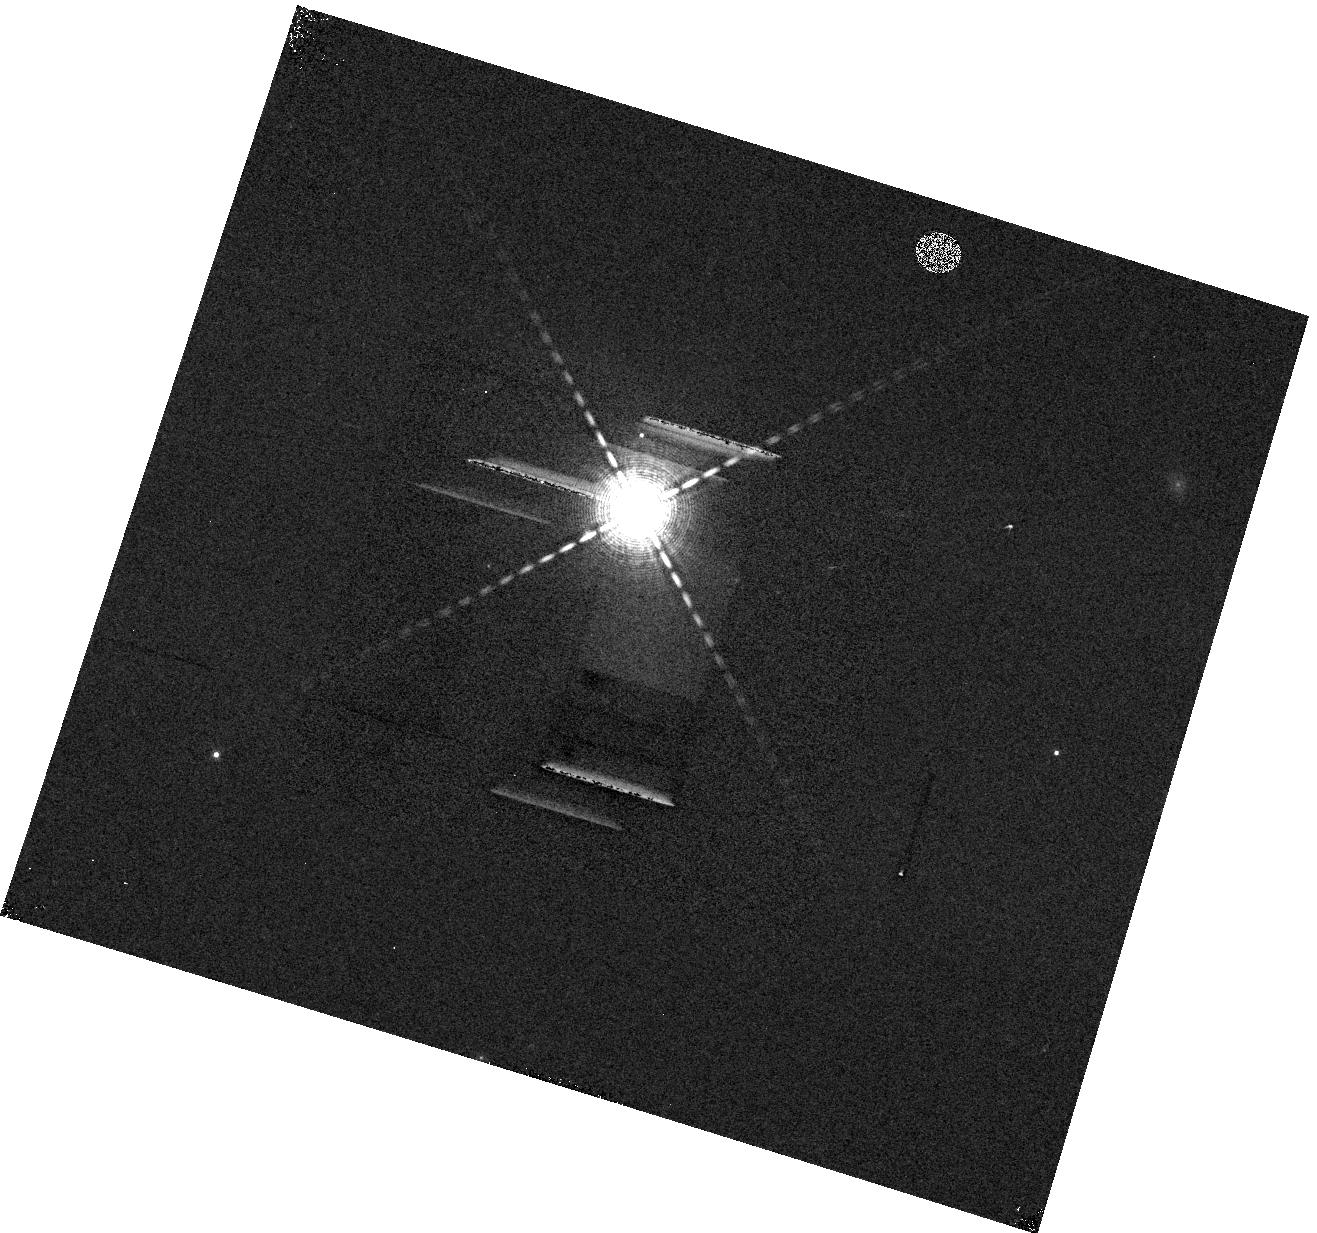
Target: HD-97658. Instrument: WFC3/IR. Filter: F132N. Exposure: 3 min. Observation ID: hst_13501_04_wfc3_ir_f132n_icdp04

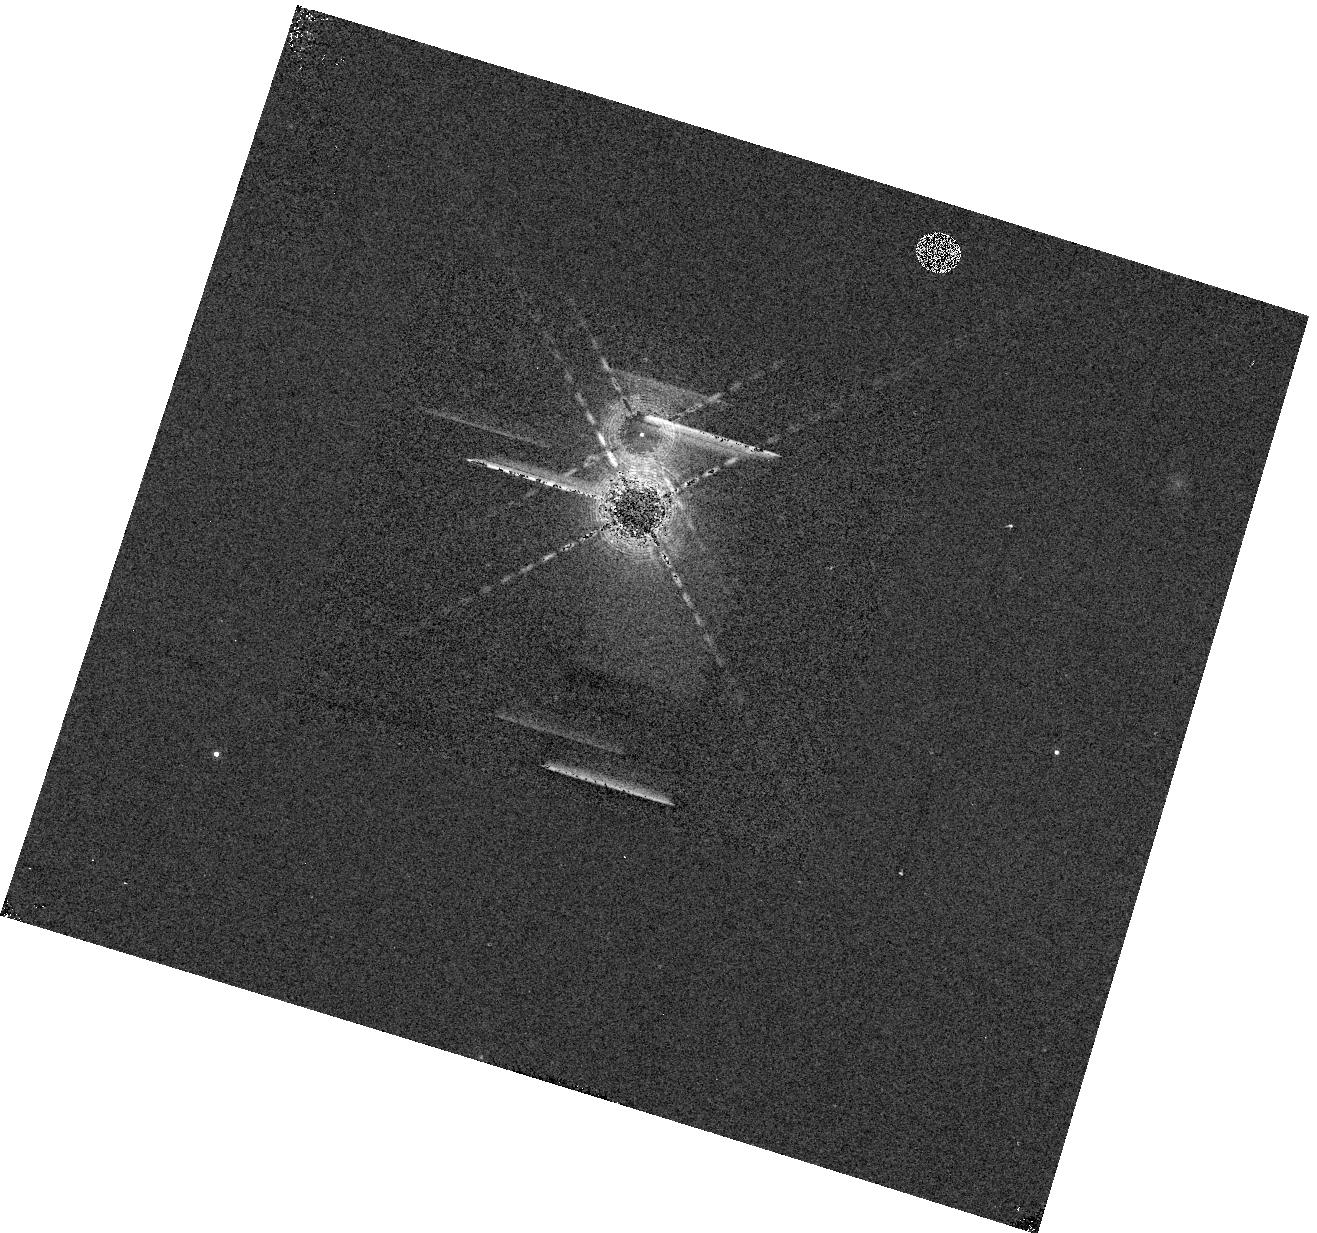
Target: HD-97658. Instrument: WFC3/IR. Filter: F132N. Exposure: 1 min. Observation ID: hst_13501_a4_wfc3_ir_f132n_icdpa4

Characterizing the Atmosphere of Benchmark Super-Earth HD 97658b (PI: Knutson, Heather A.)

Super-Earth planets are ubiquitous, diverse, and poorly characterized. Kepler has discovered several thousand planet candidates with radii intermediate between the Earth and Neptune, yet to date only one nearby super-Earth, GJ 1214b, has been studied in detail. We propose to measure the atmospheric scale height of HD 97658b, a recently detected close analogue of GJ 1214b in bulk mass and radius. HD 97658b is the only other super-Earth aside from GJ 1214b that can be easily characterized with HST, and is likely to be the target of multiple observing proposals in Cycle 22. By investing a small amount of telescope time now, we can ensure that the proposing teams and the HST TAC are able to make informed decisions about how best to use scarce observing resources. Our WFC3 measurement will cleanly distinguish a large scale-height, hydrogen-dominated atmosphere from a compact, water steam atmosphere. The measurement will also be the first and most important step toward characterizing the planet's bulk composition. Currently, the mass and radius measurements of HD 97658 are compatible with widely divergent interior compositions: a water world of half rock and half water, a mini-Neptune, or a planet of terrestrial composition with outgassed hydrogen. The detection of a low scale-height water atmosphere would strongly suggest a water world bulk composition, and a birth near or beyond the ice line of the protoplanetary disk. We will directly compare the atmospheres of HD 97658b and GJ 1214b, providing the first measure of the diversity of super-Earth atmospheres prior to the era of JWST.